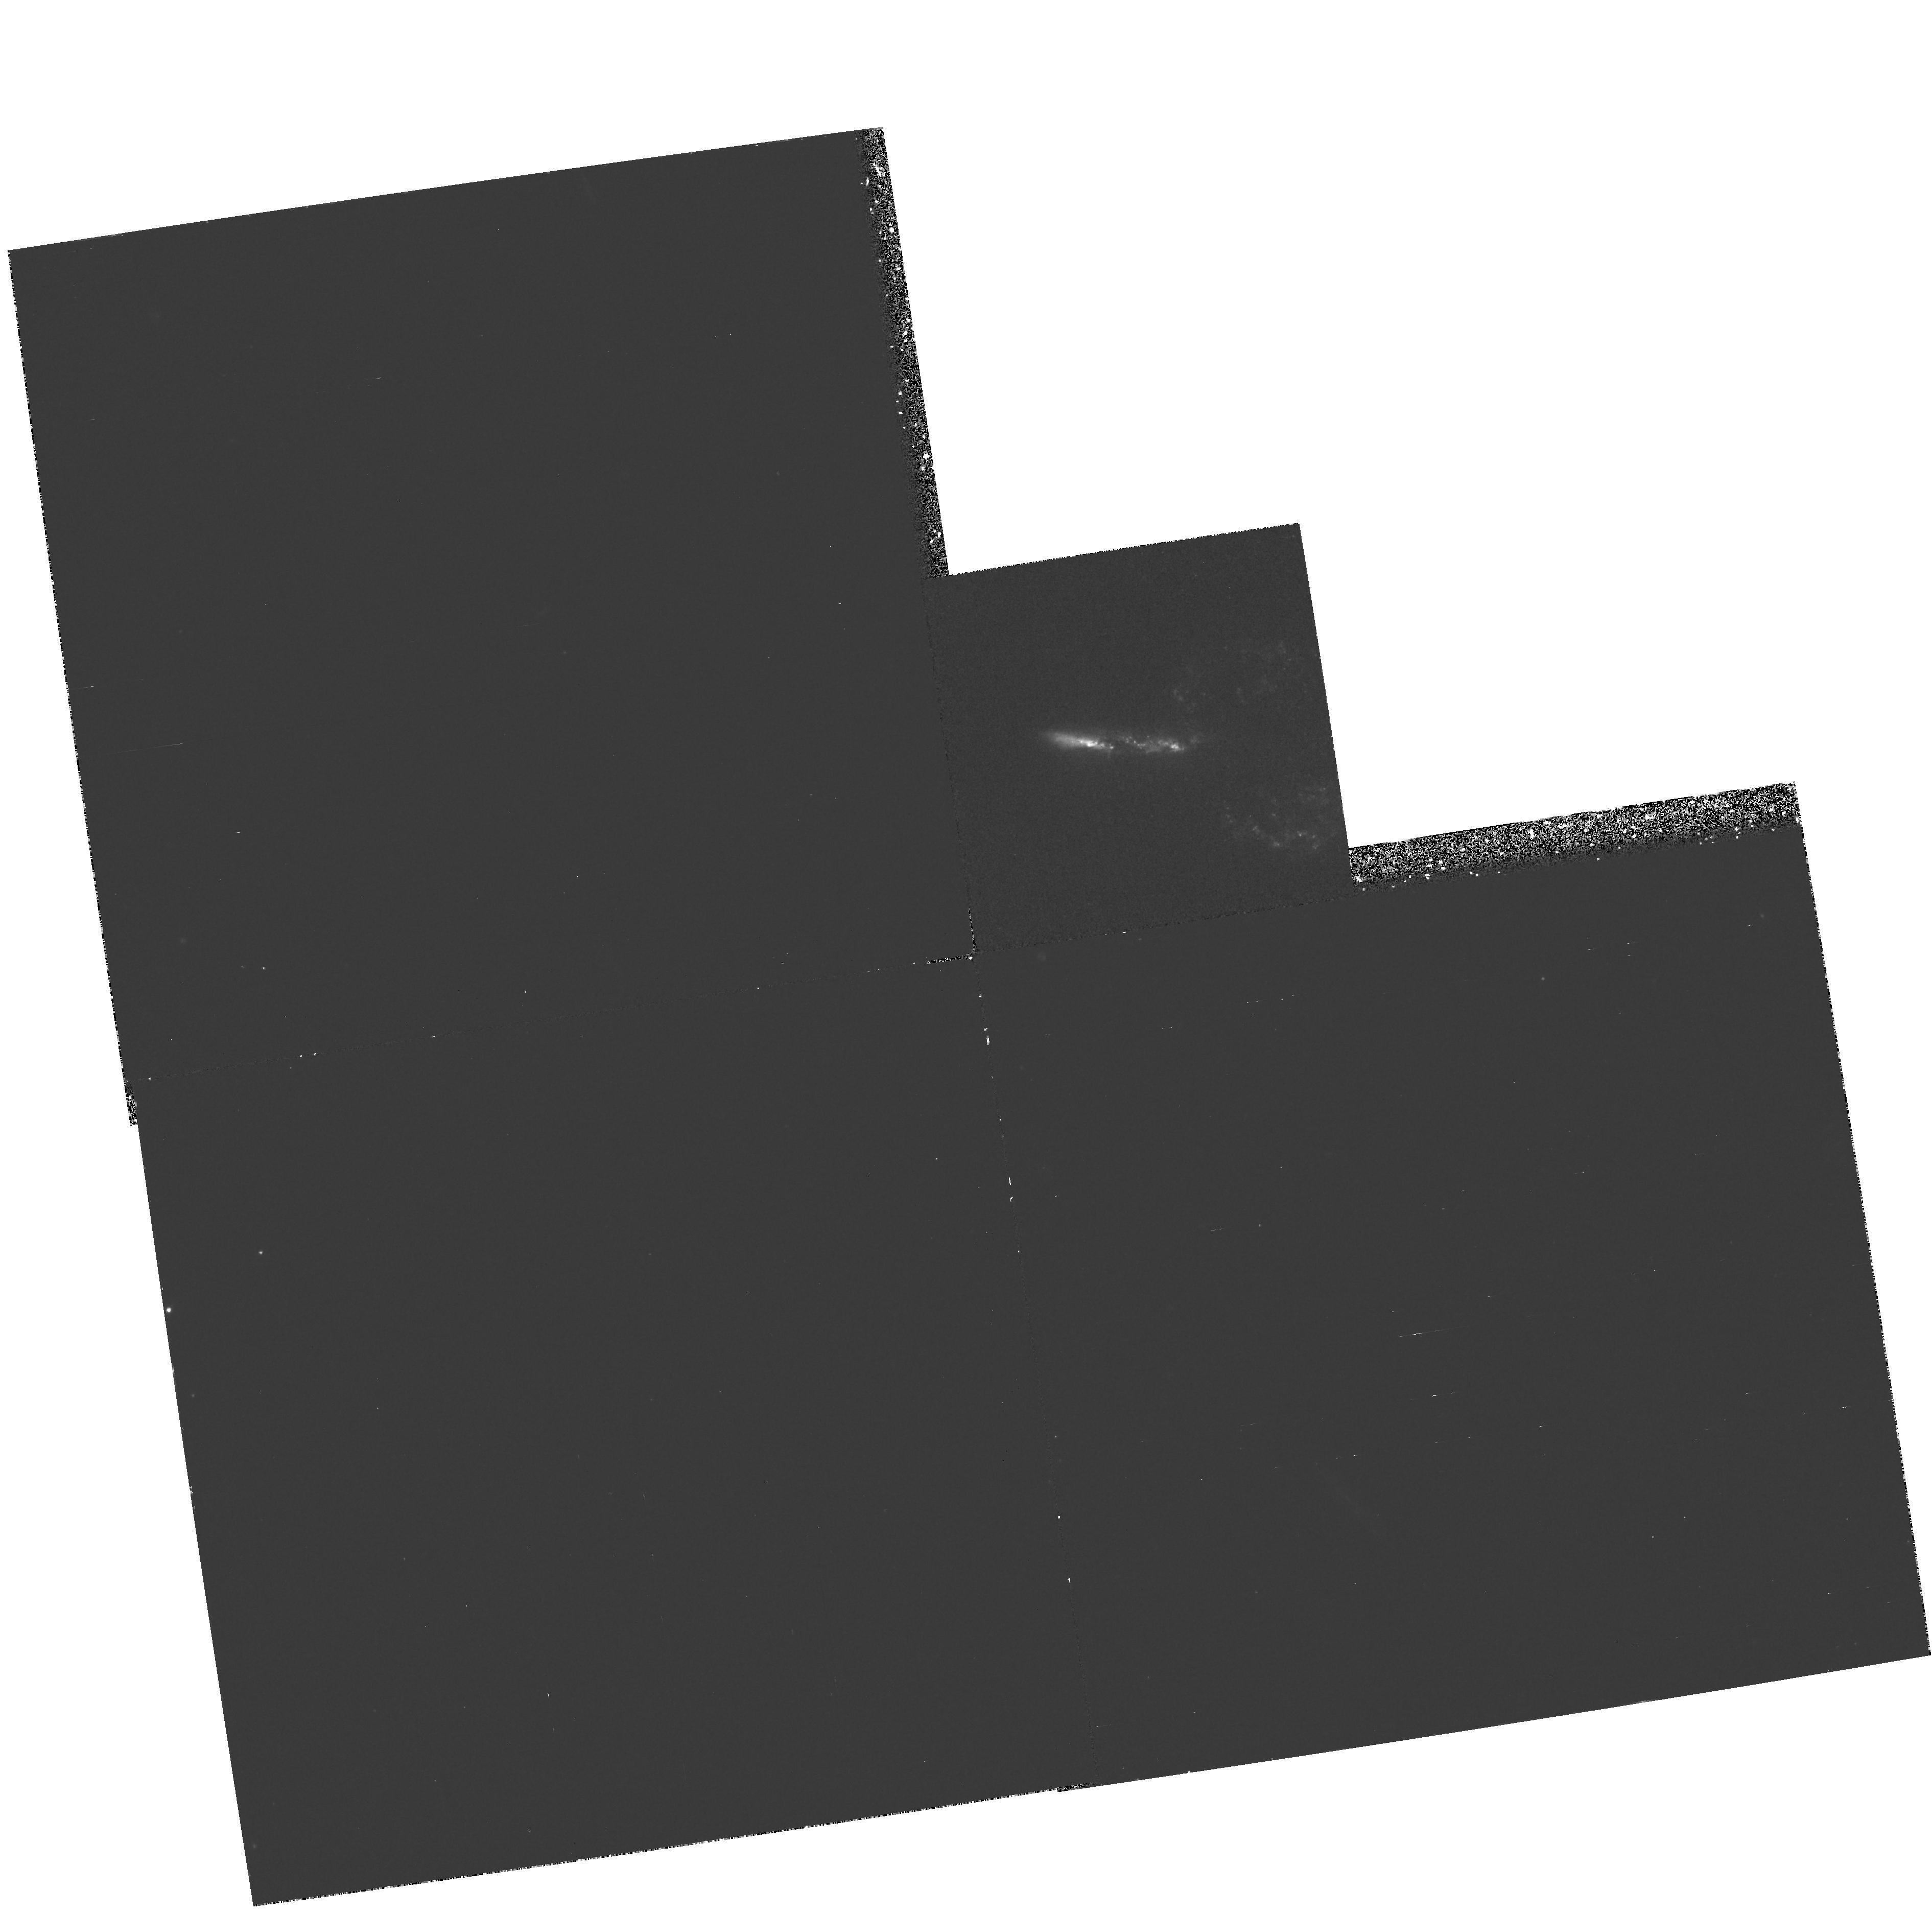
Target: ARP148. Instrument: WFPC2/PC. Filter: F336W. Exposure: 1.4 h. Observation ID: hst_6276_03_wfpc2_pc_f336w_u2pq03

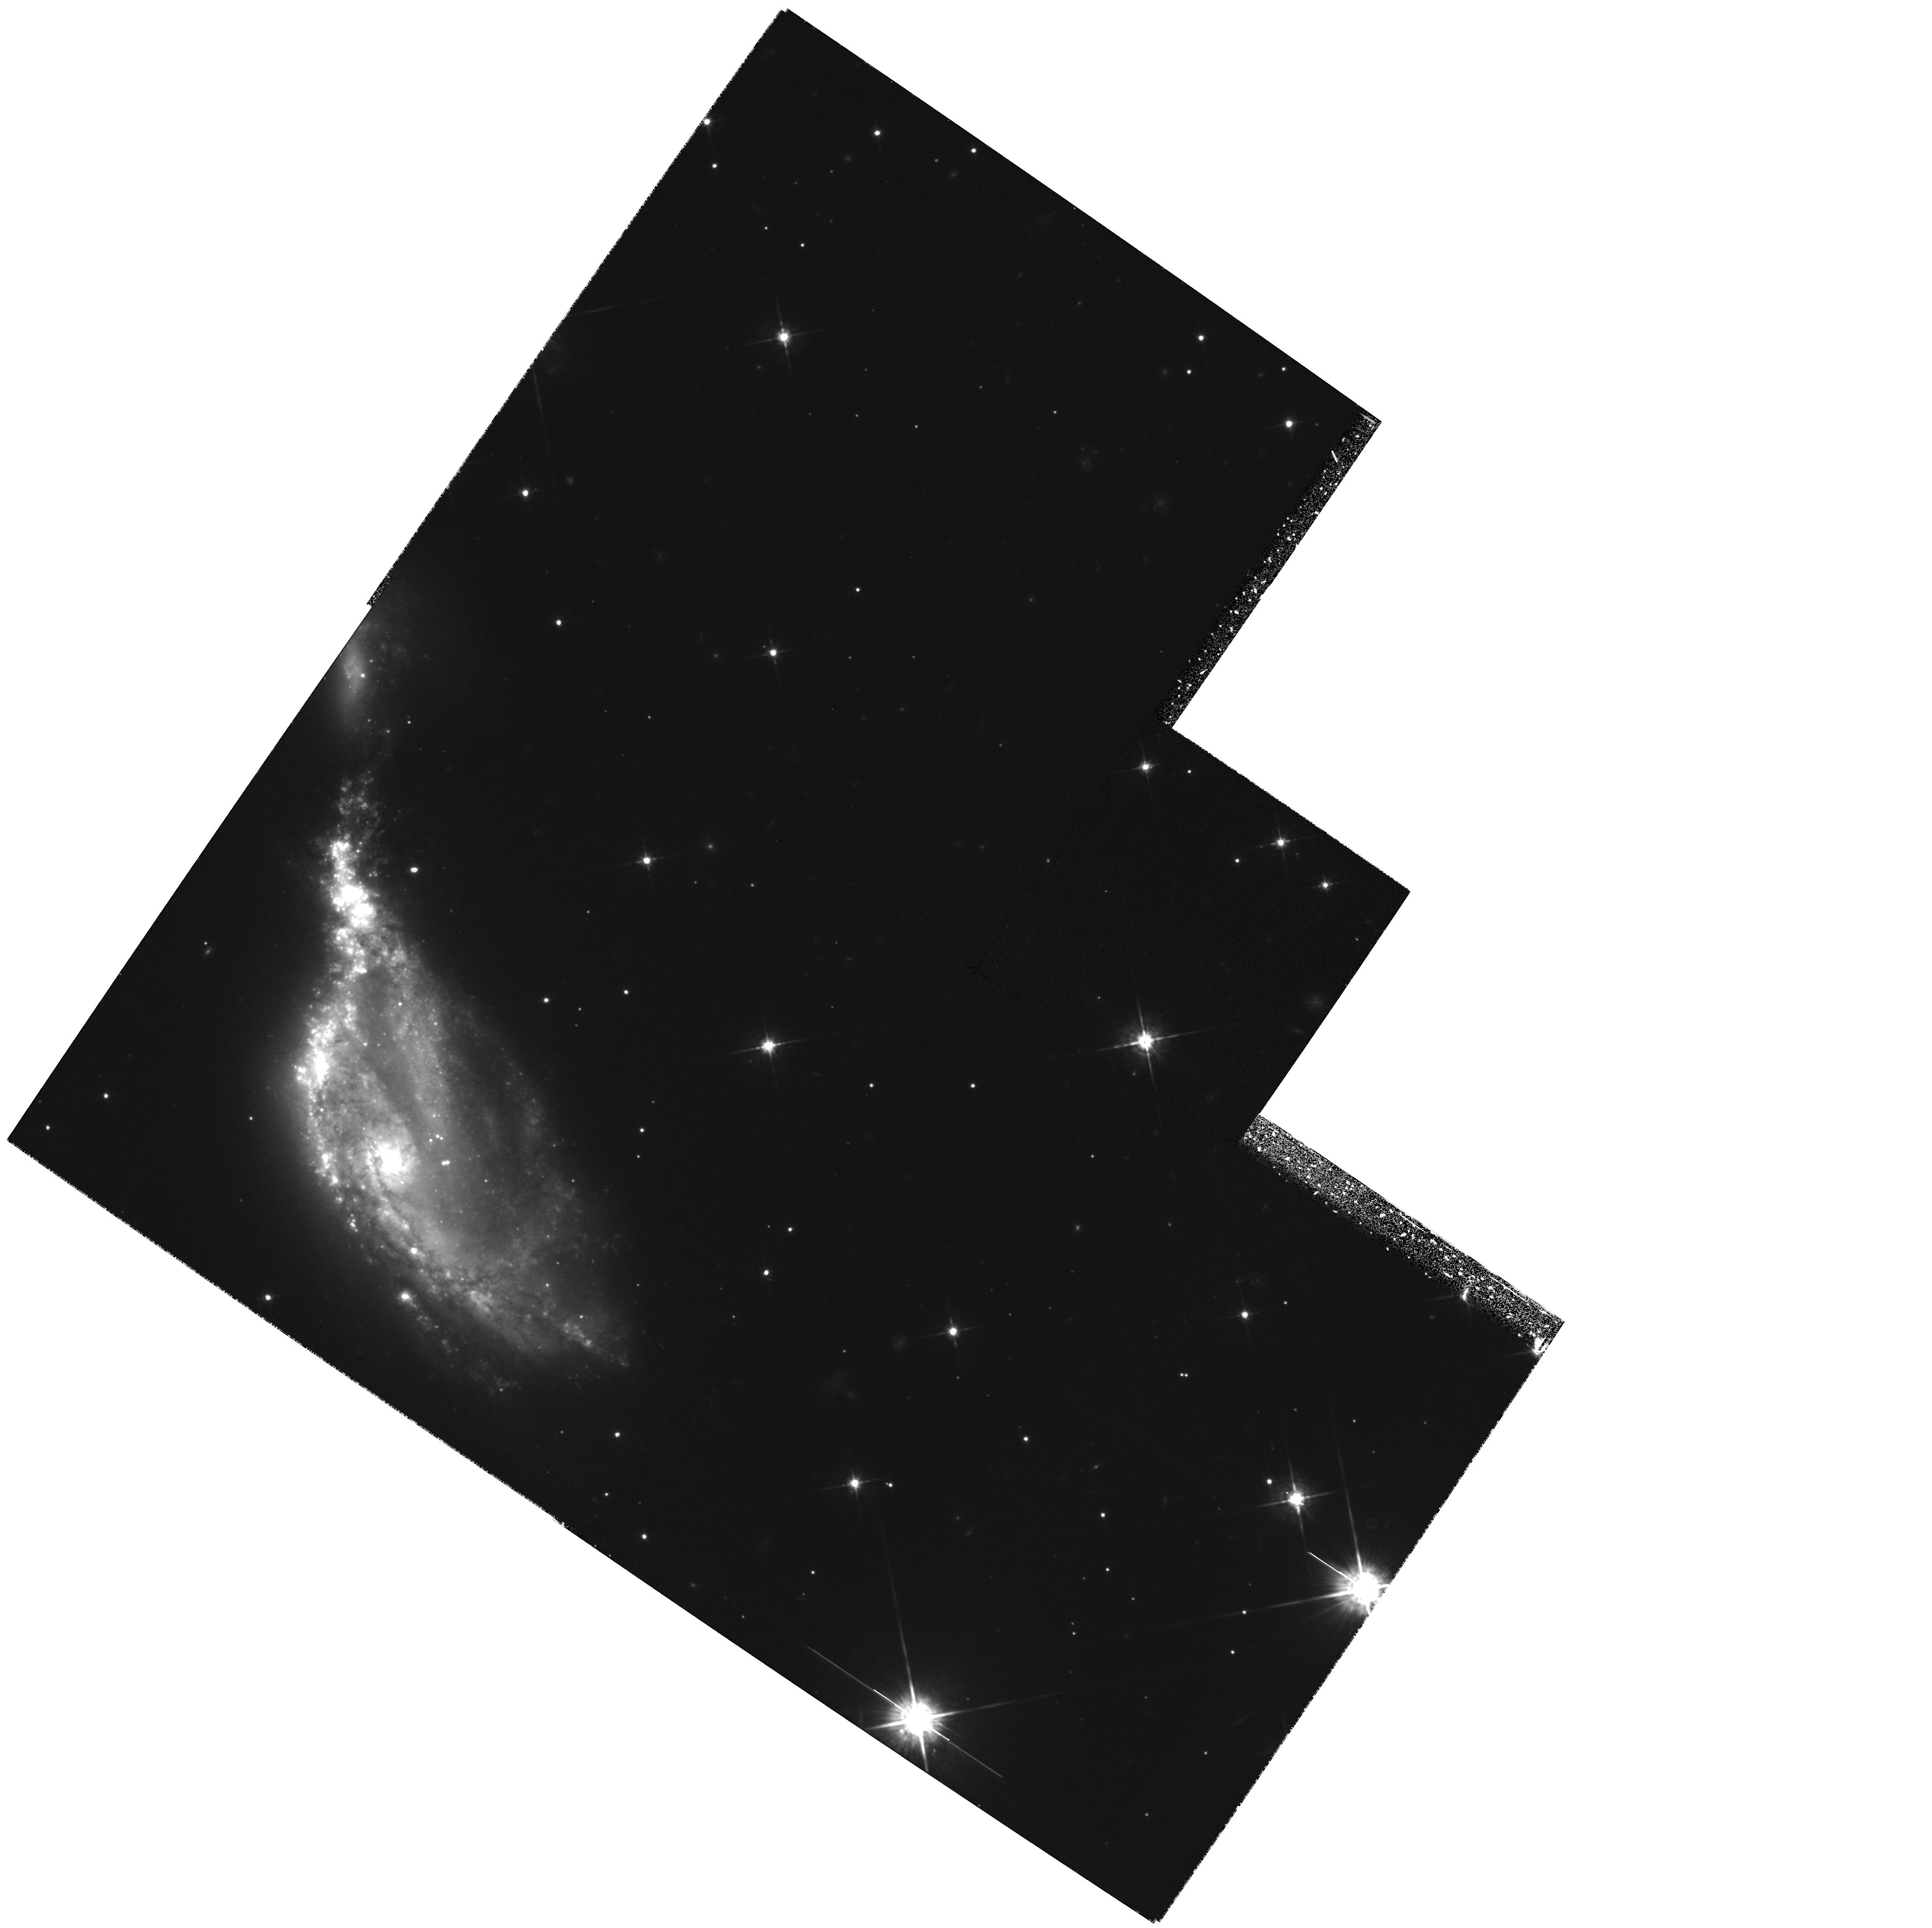
Target: NGC6745. Instrument: WFPC2/PC. Filter: F675W. Exposure: 1.4 h. Observation ID: hst_6276_02_wfpc2_pc_f675w_u2pq02

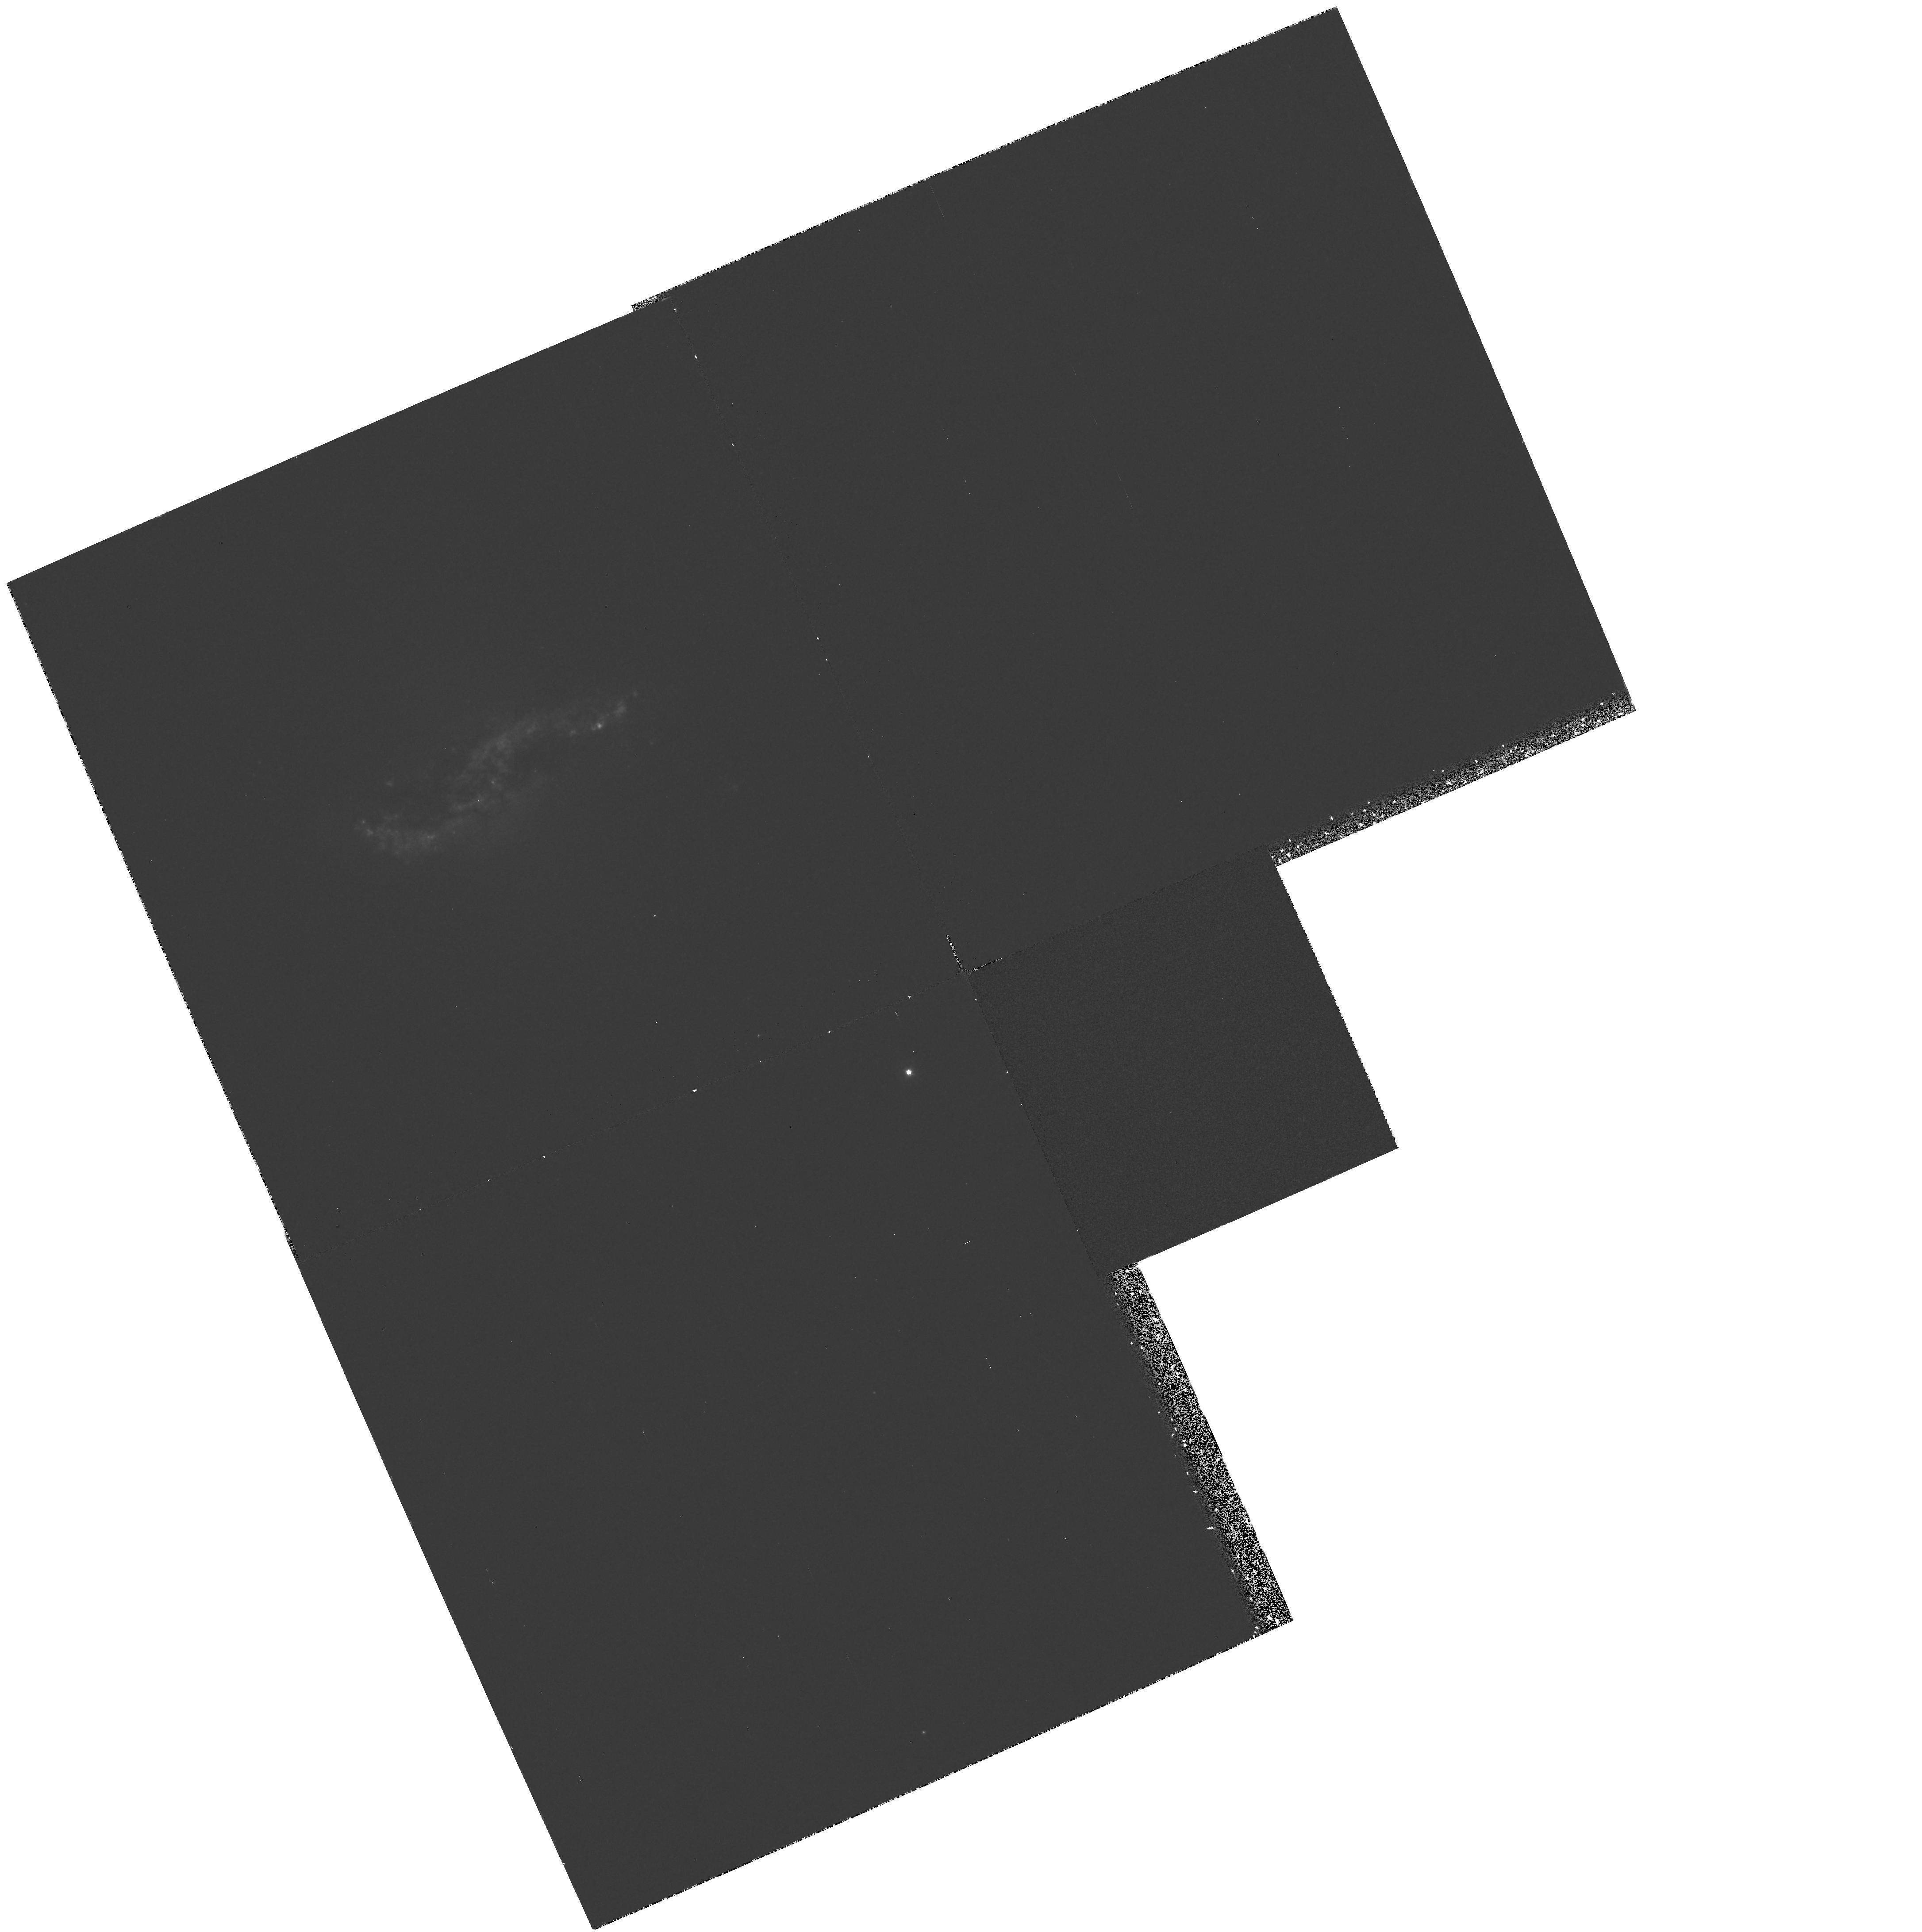
Target: ARP230. Instrument: WFPC2/PC. Filter: F336W. Exposure: 35 min. Observation ID: hst_6276_06_wfpc2_pc_f336w_u2pq06

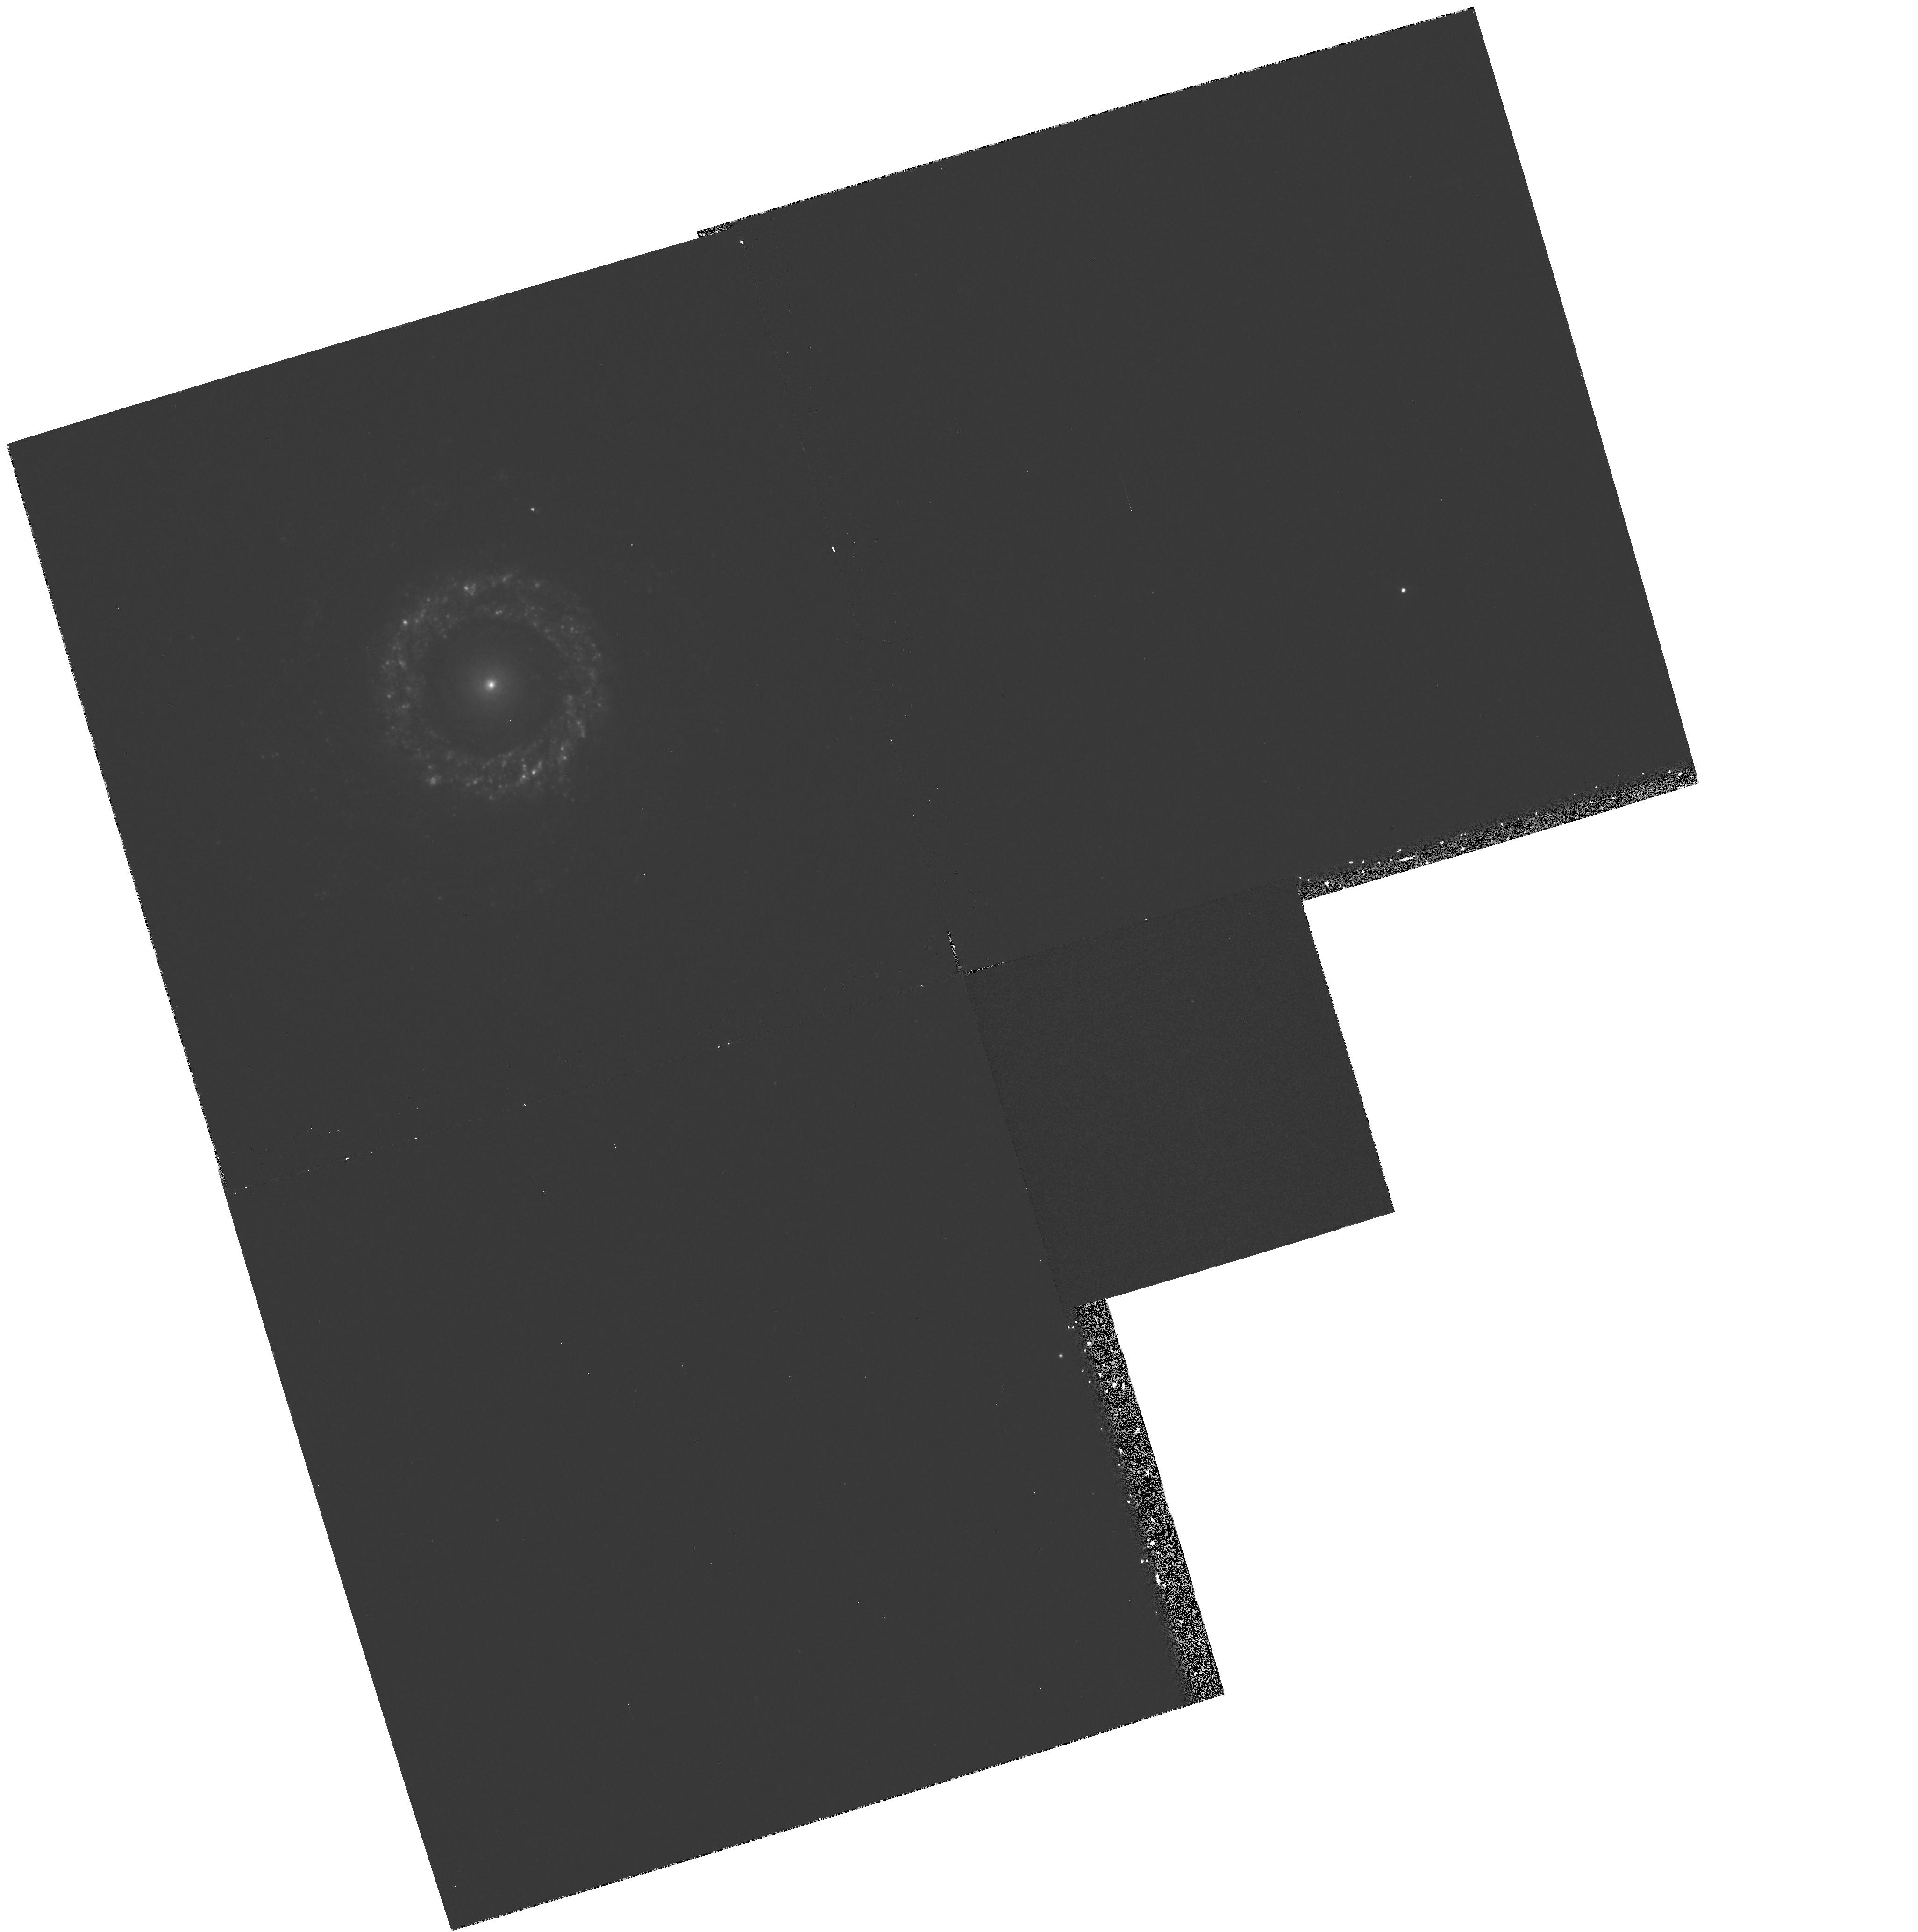
Target: NGC7742. Instrument: WFPC2/PC. Filter: F336W. Exposure: 35 min. Observation ID: hst_6276_04_wfpc2_pc_f336w_u2pq04

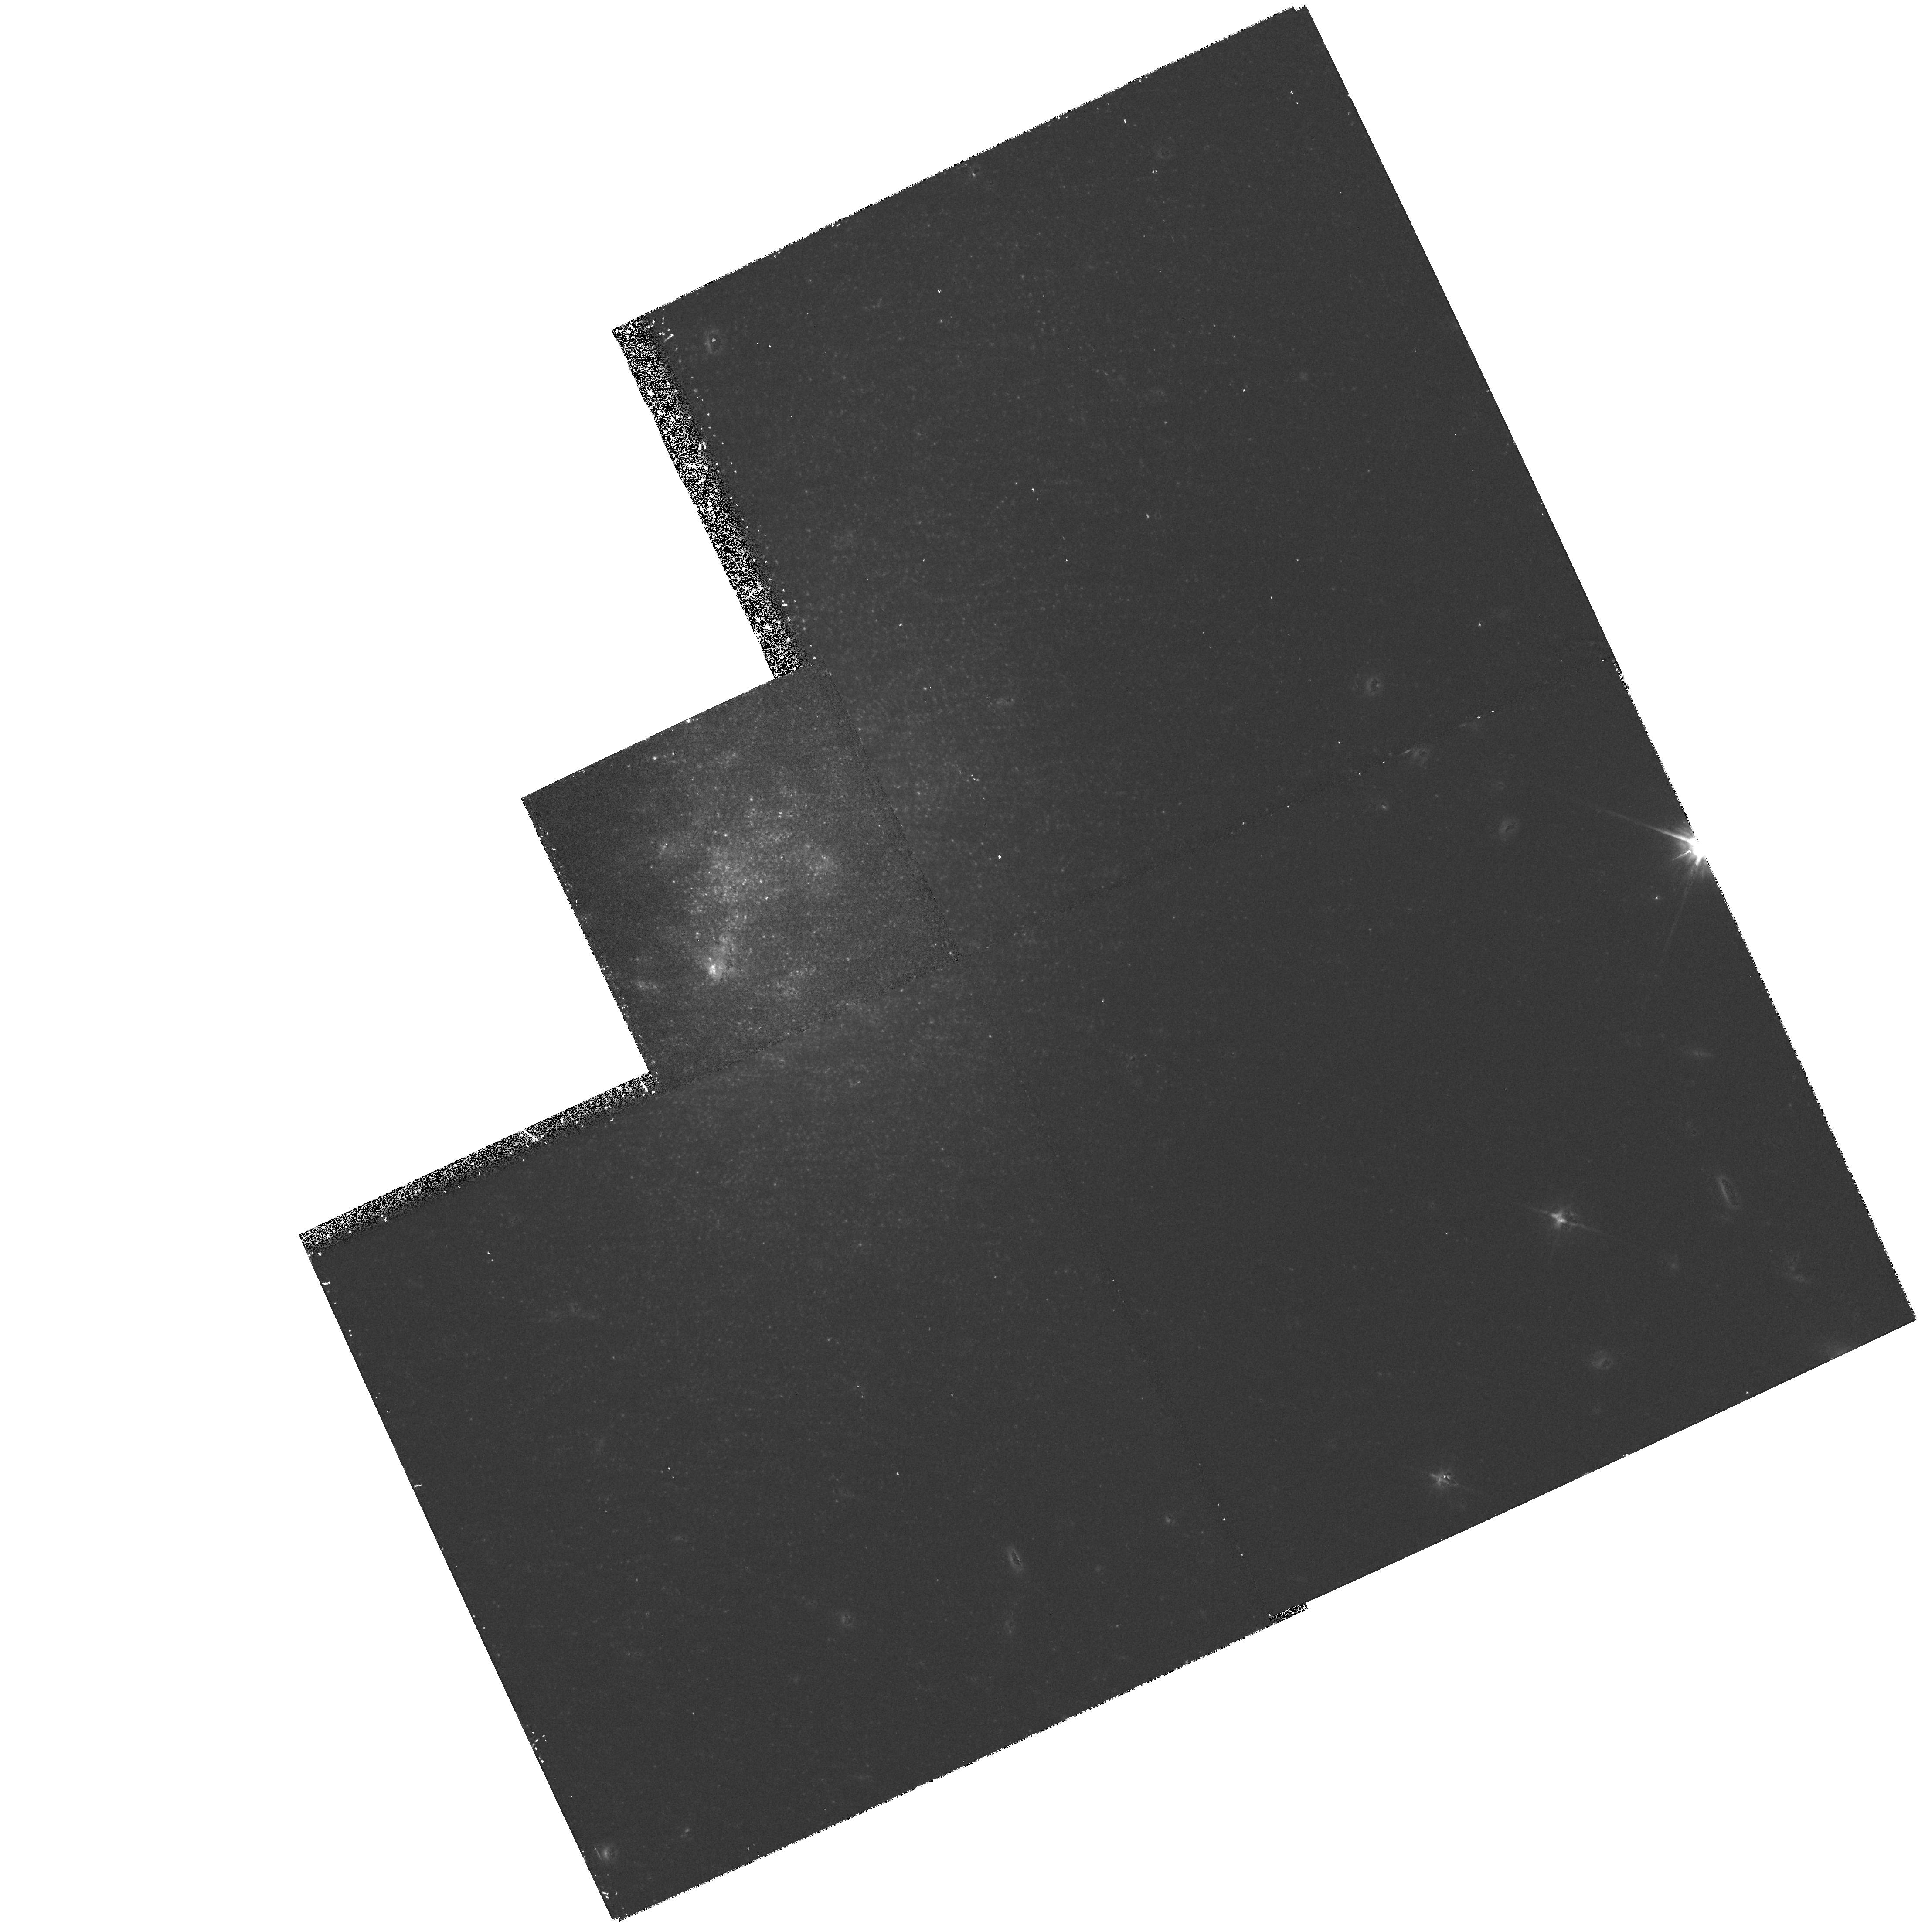
Target: UGC6456. Instrument: WFPC2/PC. Filter: F814W. Exposure: 1.2 h. Observation ID: hst_6276_05_wfpc2_pc_f814w_u2pq05

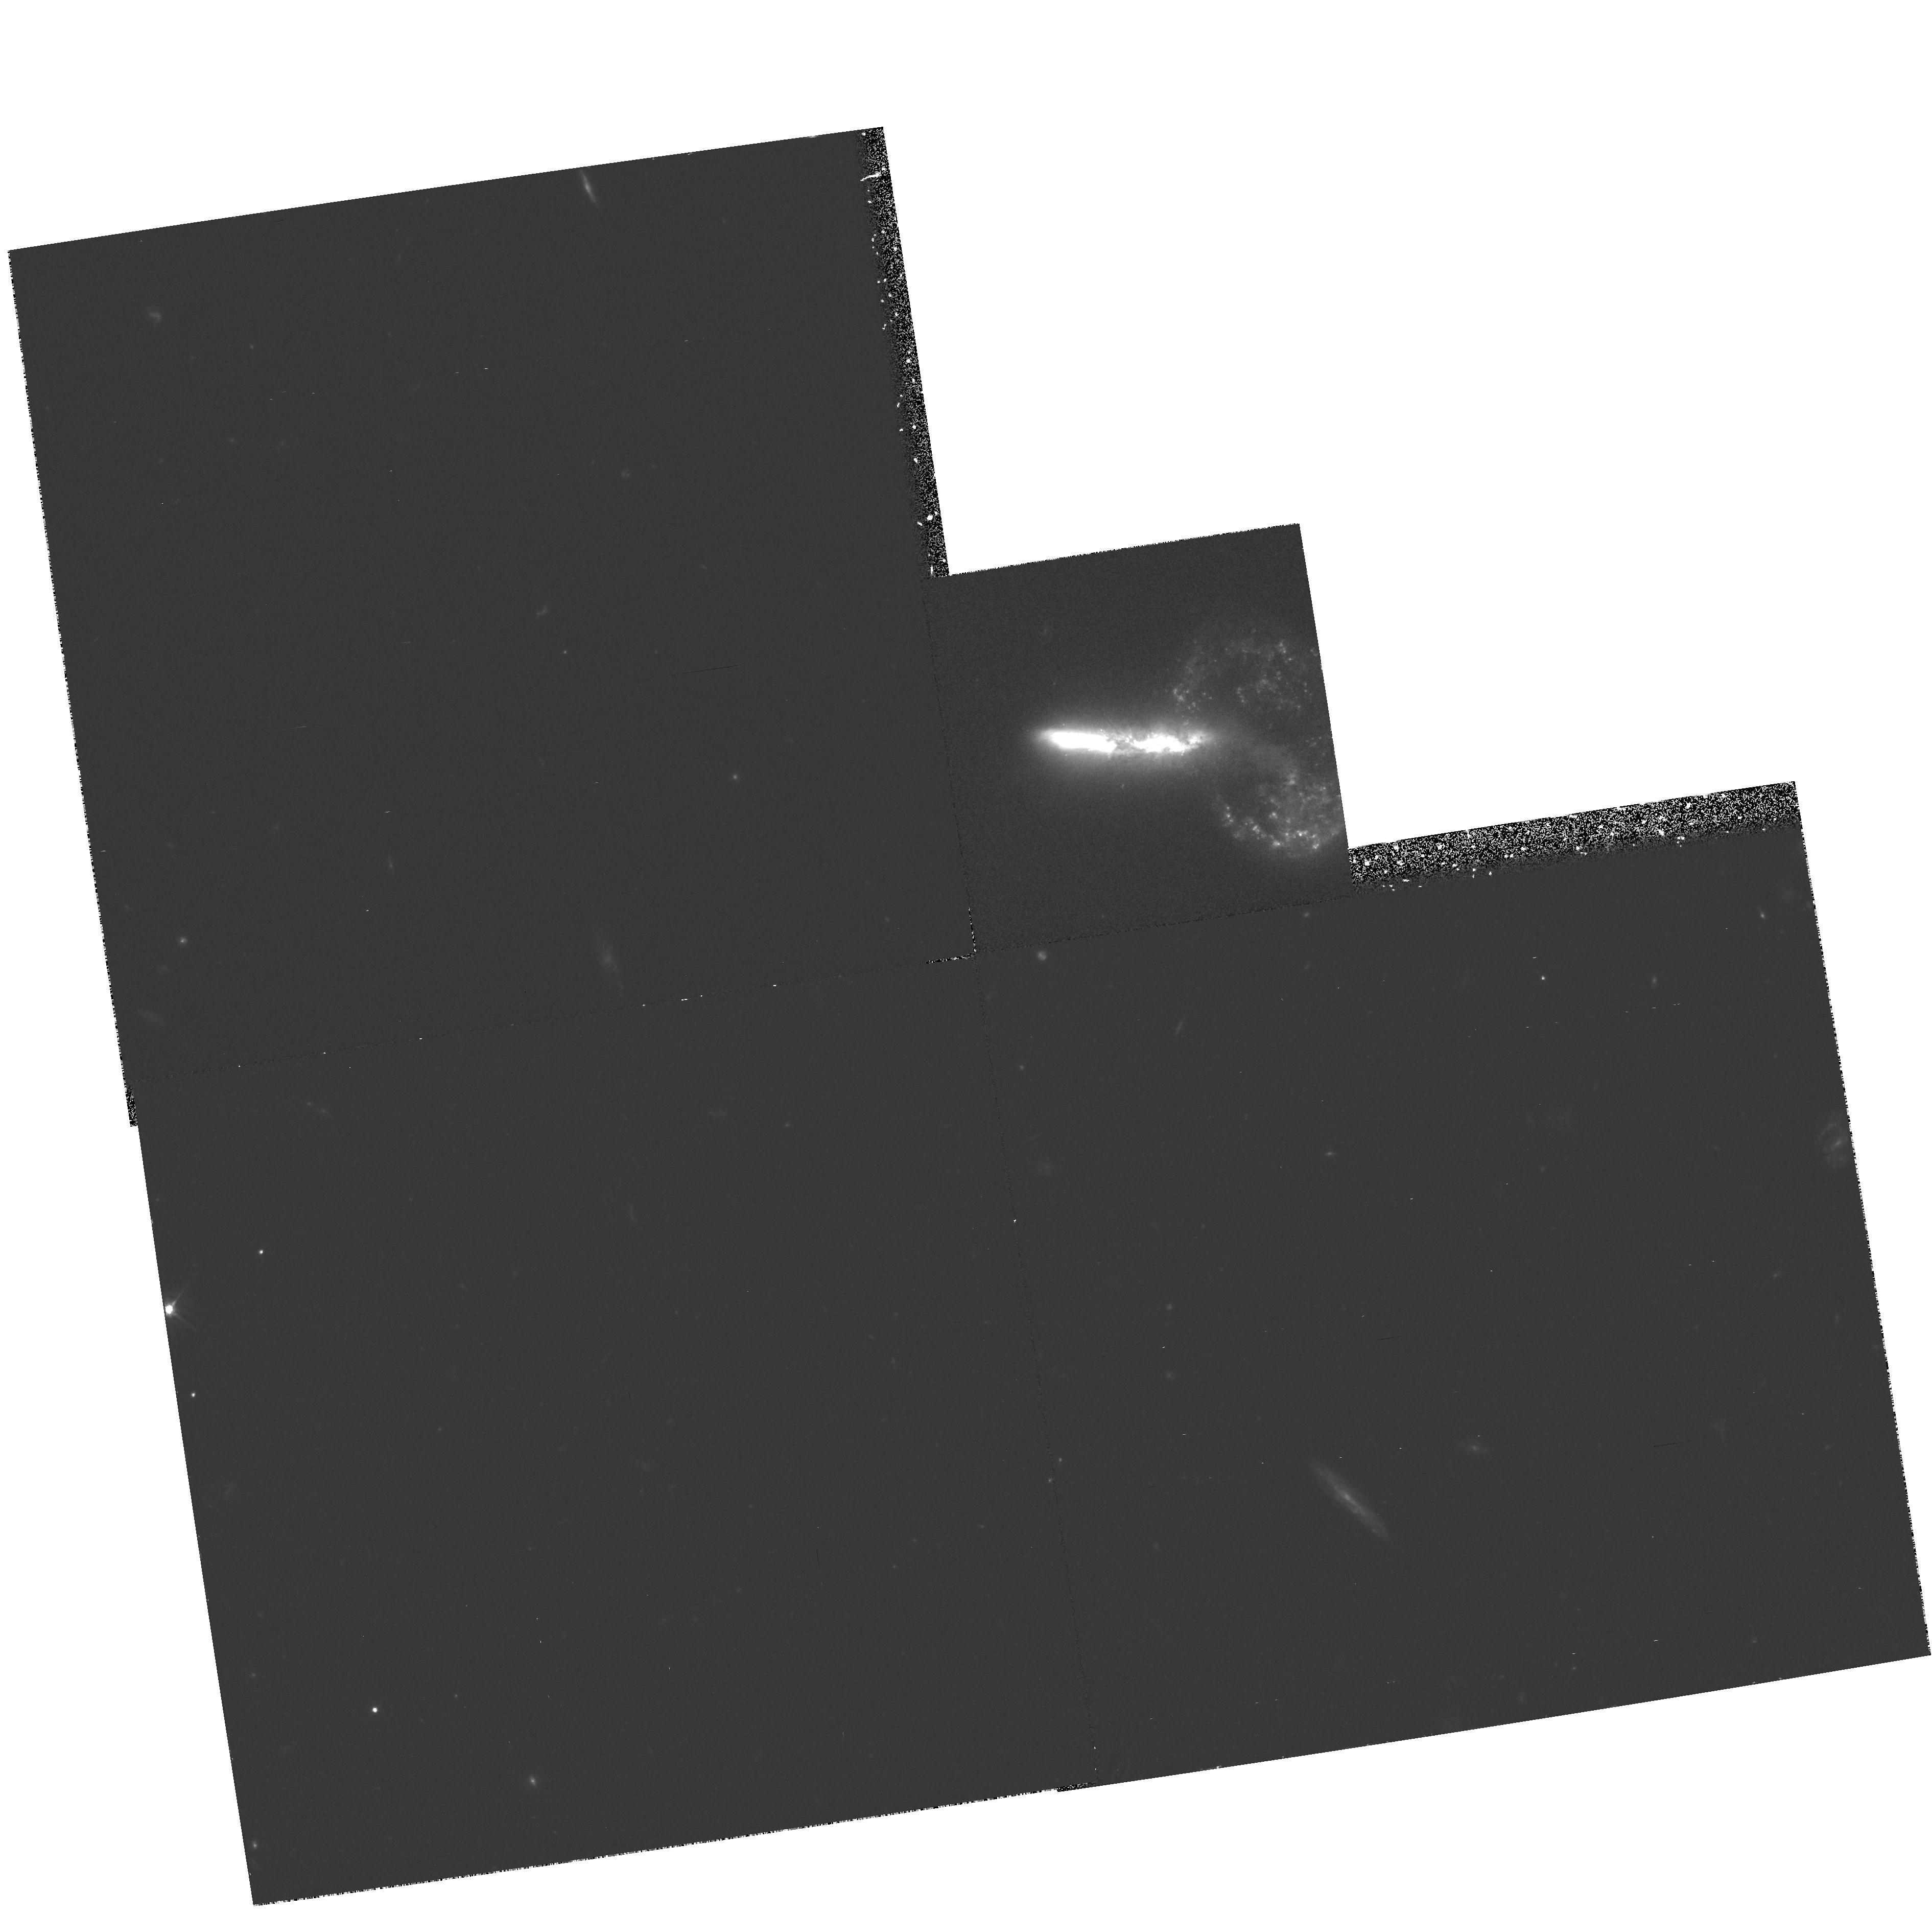
Target: ARP148. Instrument: WFPC2/PC. Filter: F555W. Exposure: 35 min. Observation ID: hst_6276_03_wfpc2_pc_f555w_u2pq03

PECULIAR AND INTERACTING GALAXIES {WC01}: CYCLE 5 (PI: Westphal, J. A.)

WFPC2 images are specified for a small sample of inter- acting and peculiar galaxies. In each instance the observations will benefit from the spatial resolution afforded by the HST and are expected to reveal important facts concerning the nature of the objects. The targets/filters are: NGC 6745/F336W/F439W/ F555W/F702W/F814W, 3C405/F555W/F702W/F814W, Arp230/F555W/F814W, IC391/F555W/F702W/F814W, Arp148/F555W/F702W/F814W, NGC4476/ F555W/F814W, NGC7742/F555W/F702W/F814W, UGC6456/F555W/F814W, NGC3034/F555W/F656N/F814W, and NGC6251/F555W.